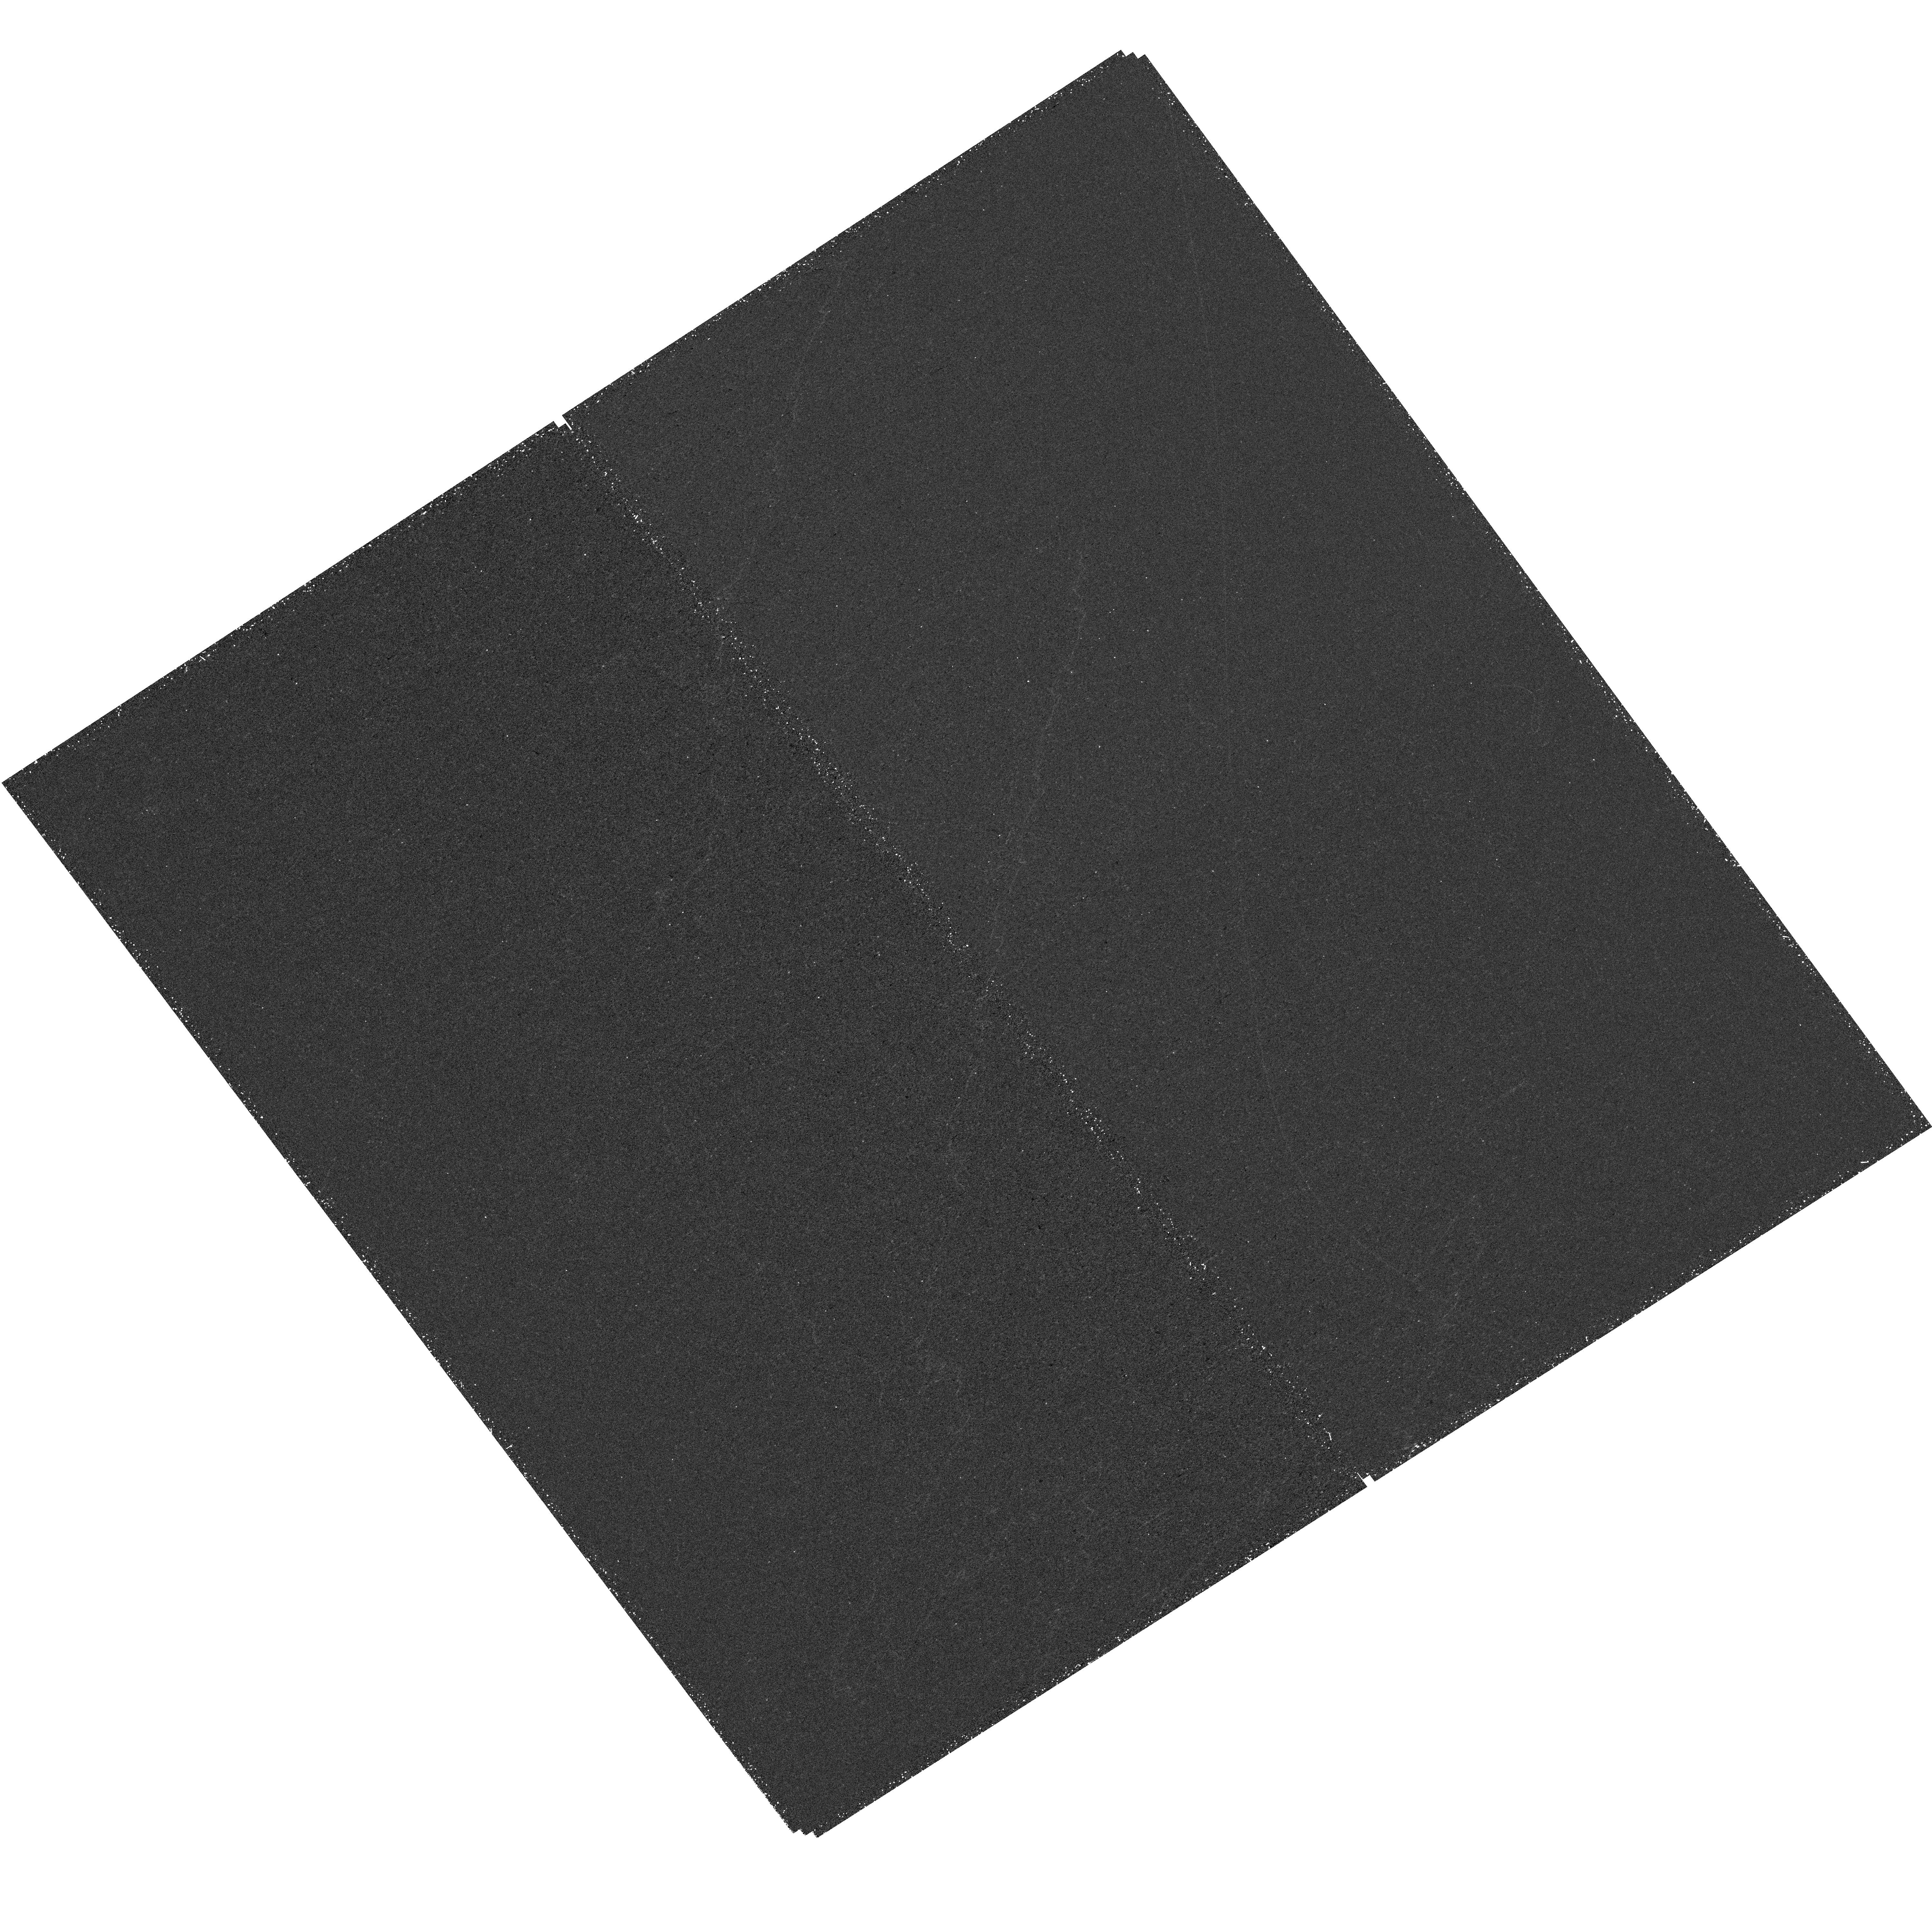
Target: J0006+2452
Instrument: WFC3/UVIS
Filter: F225W
Exposure: 1 h
Observation ID: hst_17424_01_wfc3_uvis_f225w_if8n01

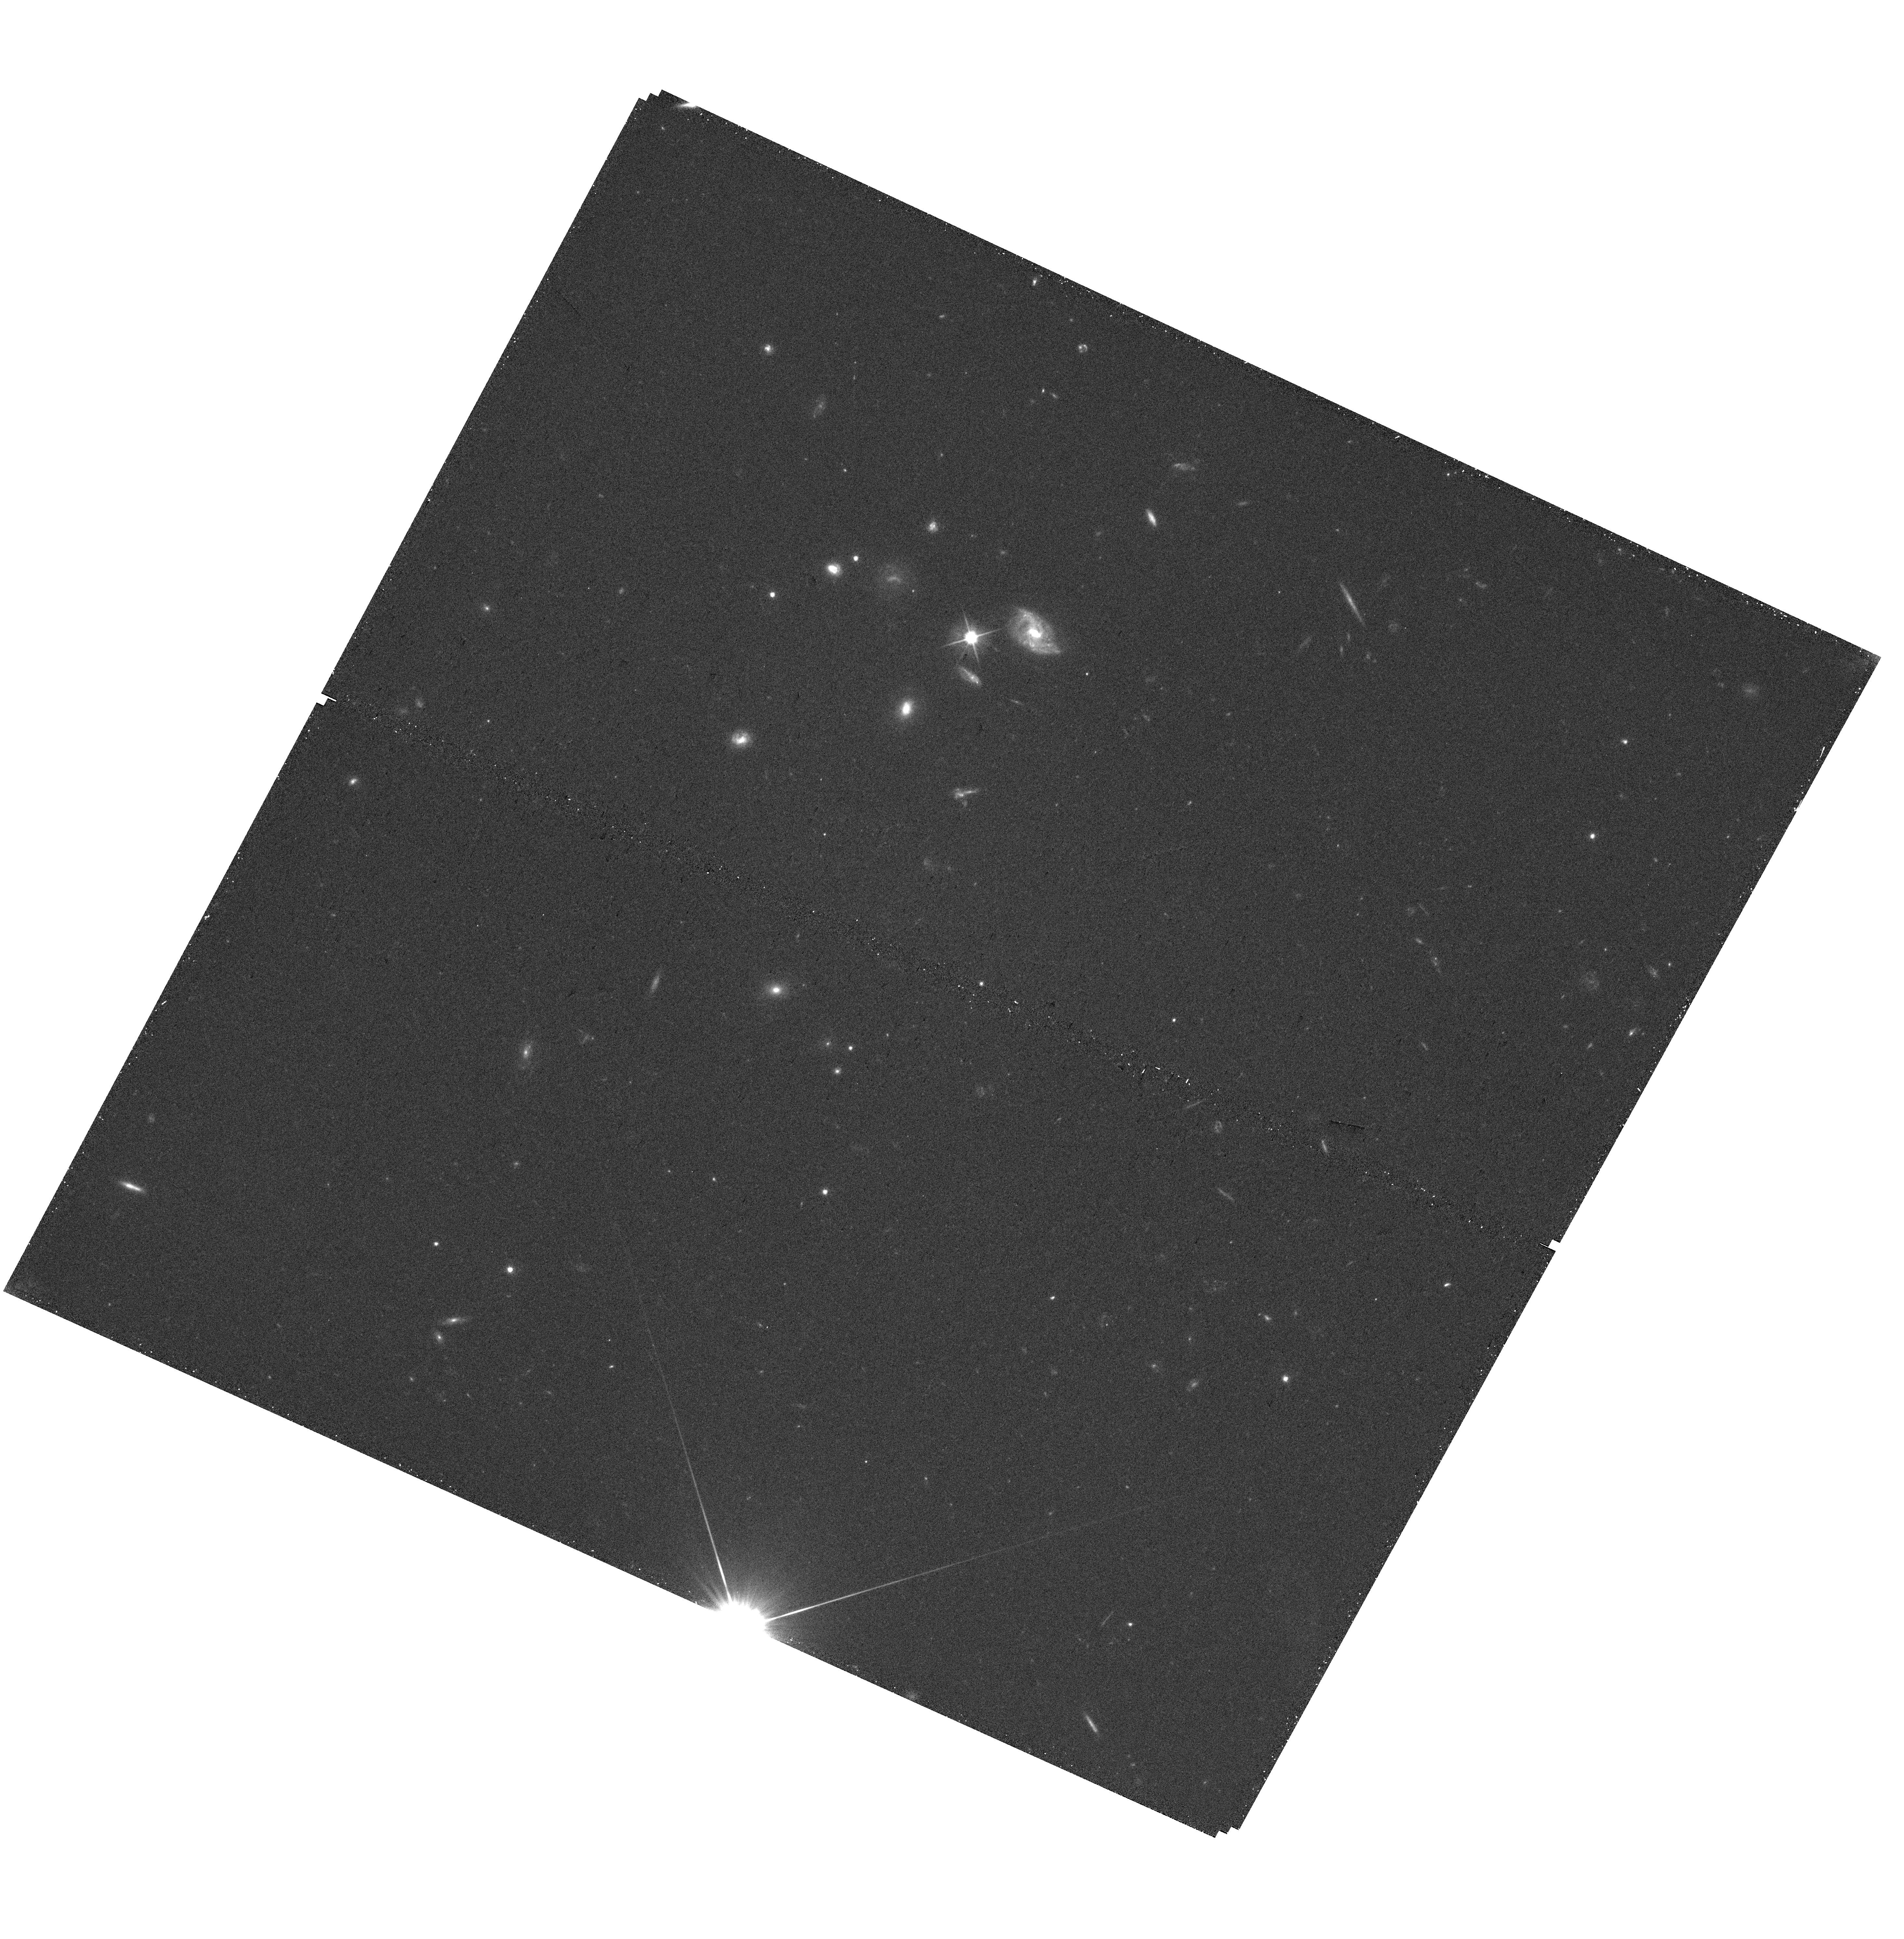
Target: J0950+0523
Instrument: WFC3/UVIS
Filter: F606W
Exposure: 18 min
Observation ID: hst_17424_05_wfc3_uvis_f606w_if8n05

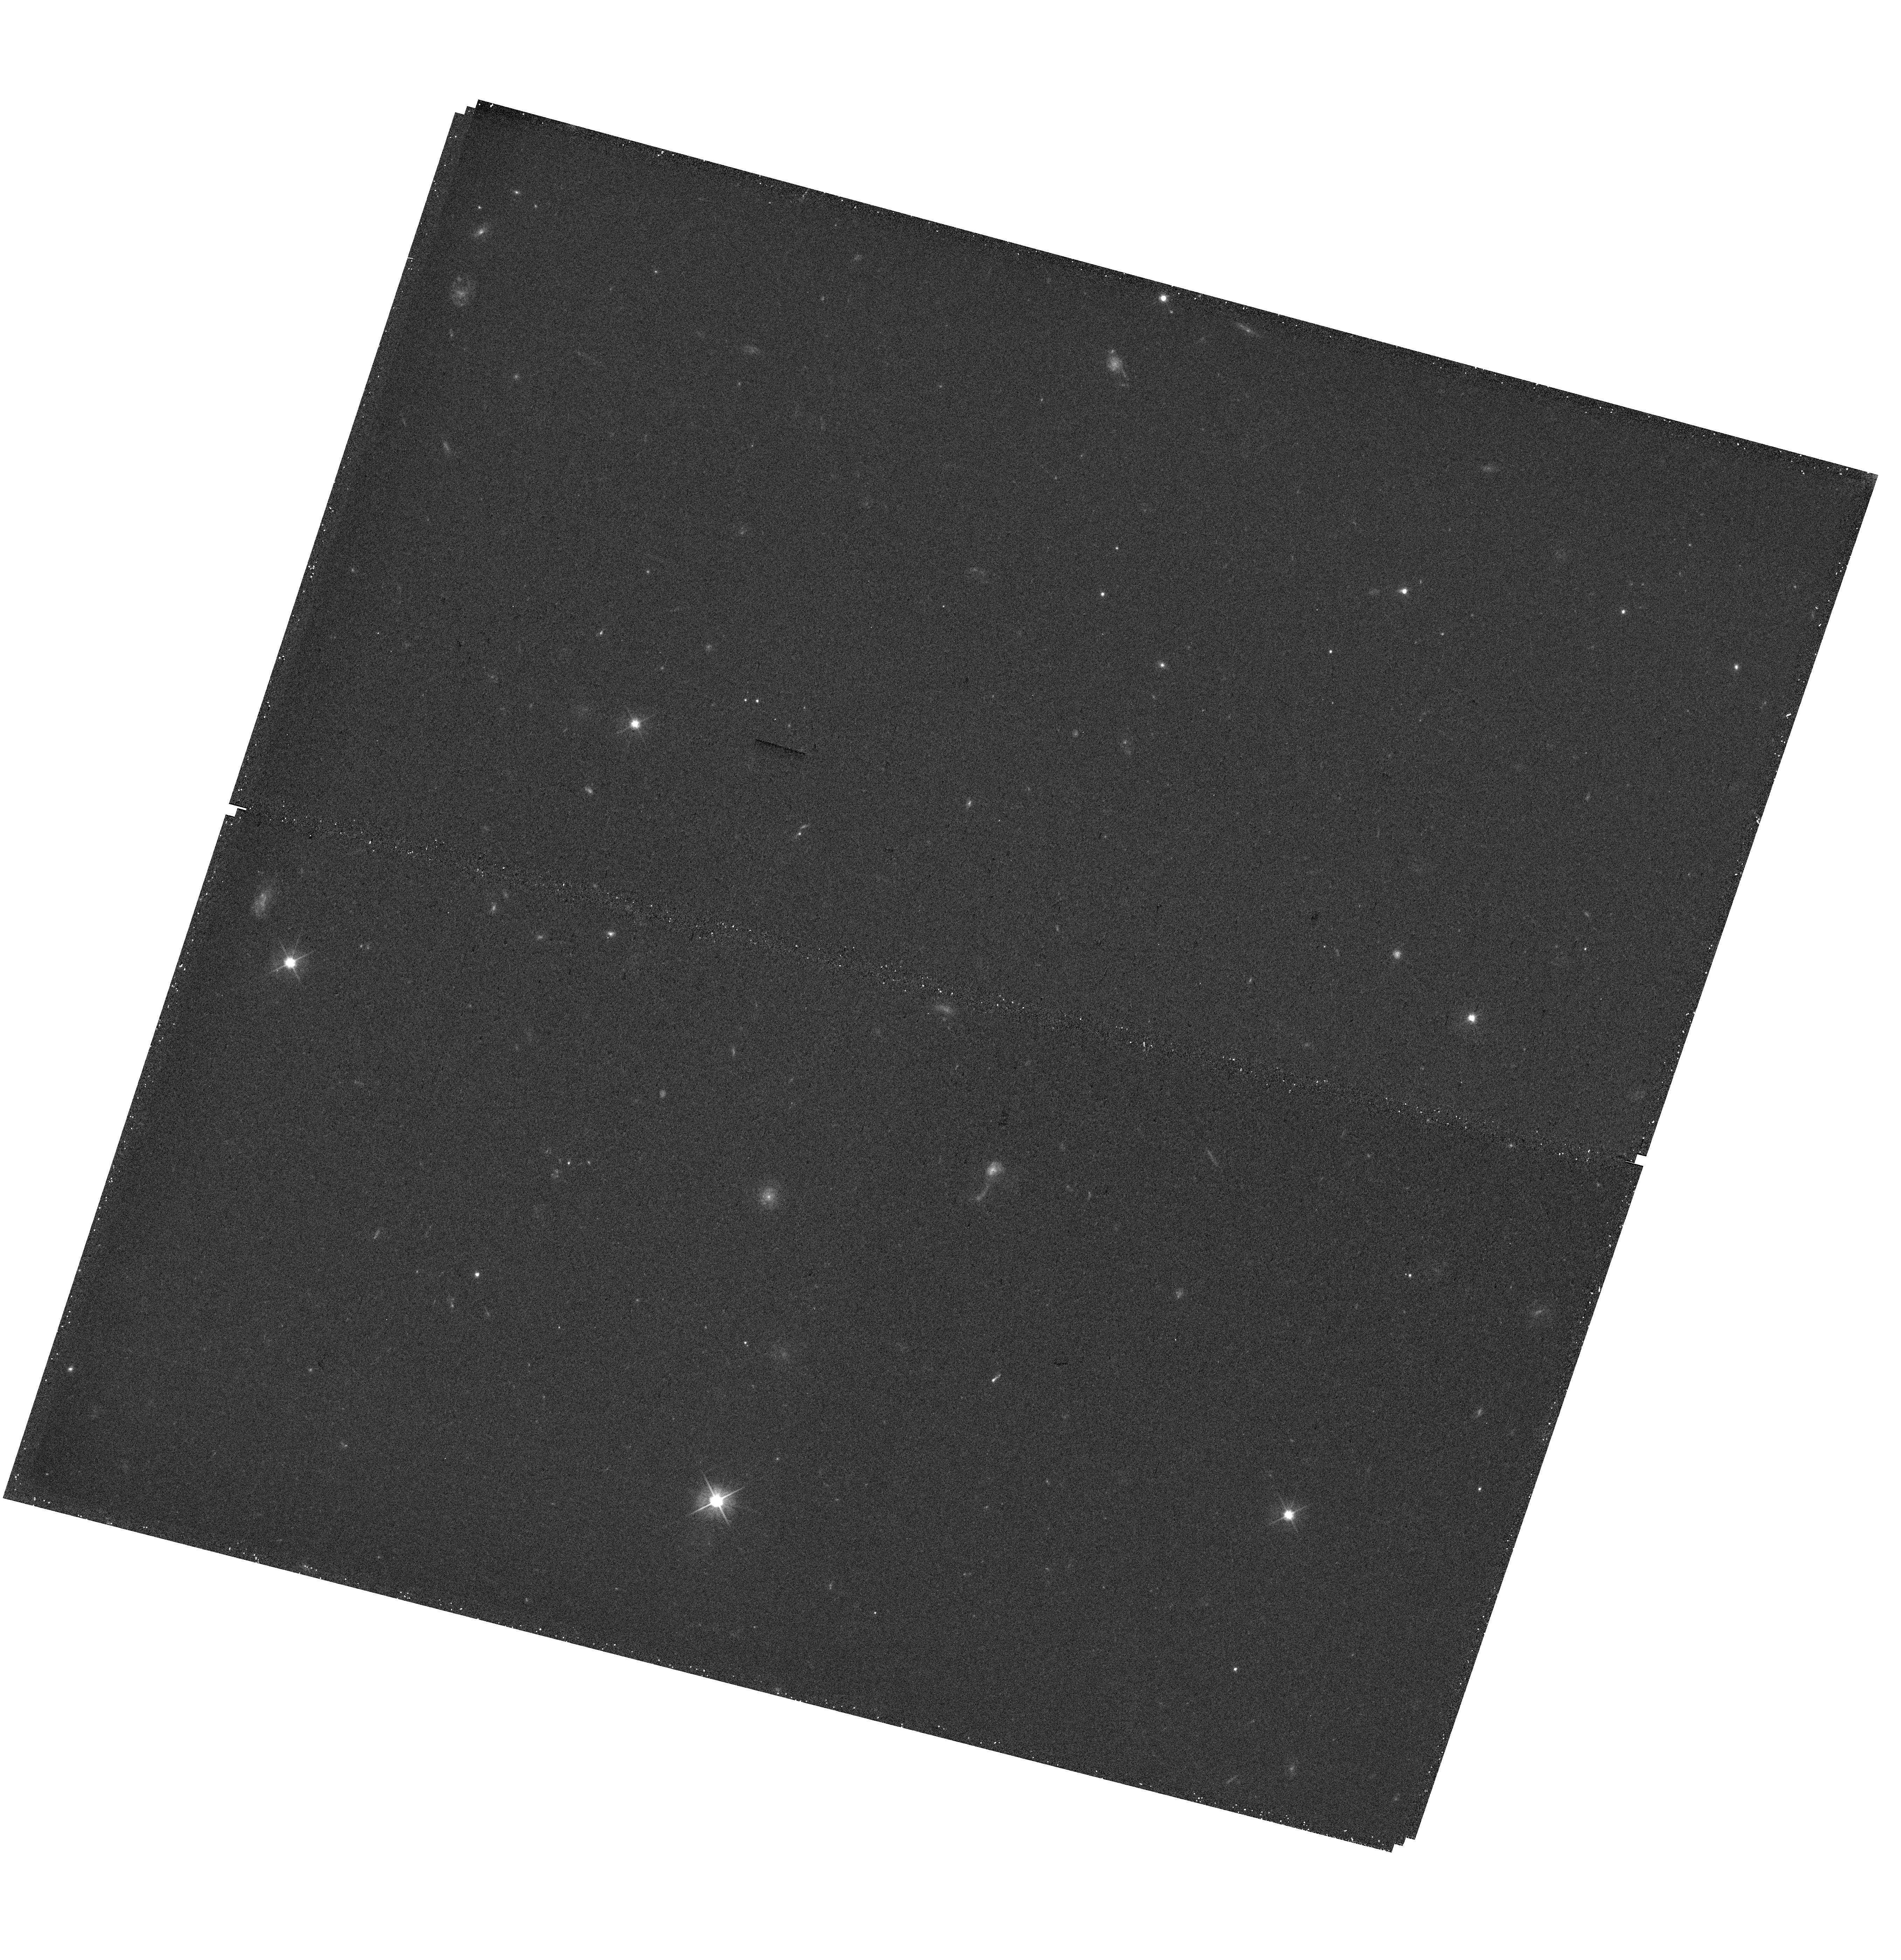
Target: J1249+1550
Instrument: WFC3/UVIS
Filter: F555W
Exposure: 17 min
Observation ID: hst_17424_08_wfc3_uvis_f555w_if8n08

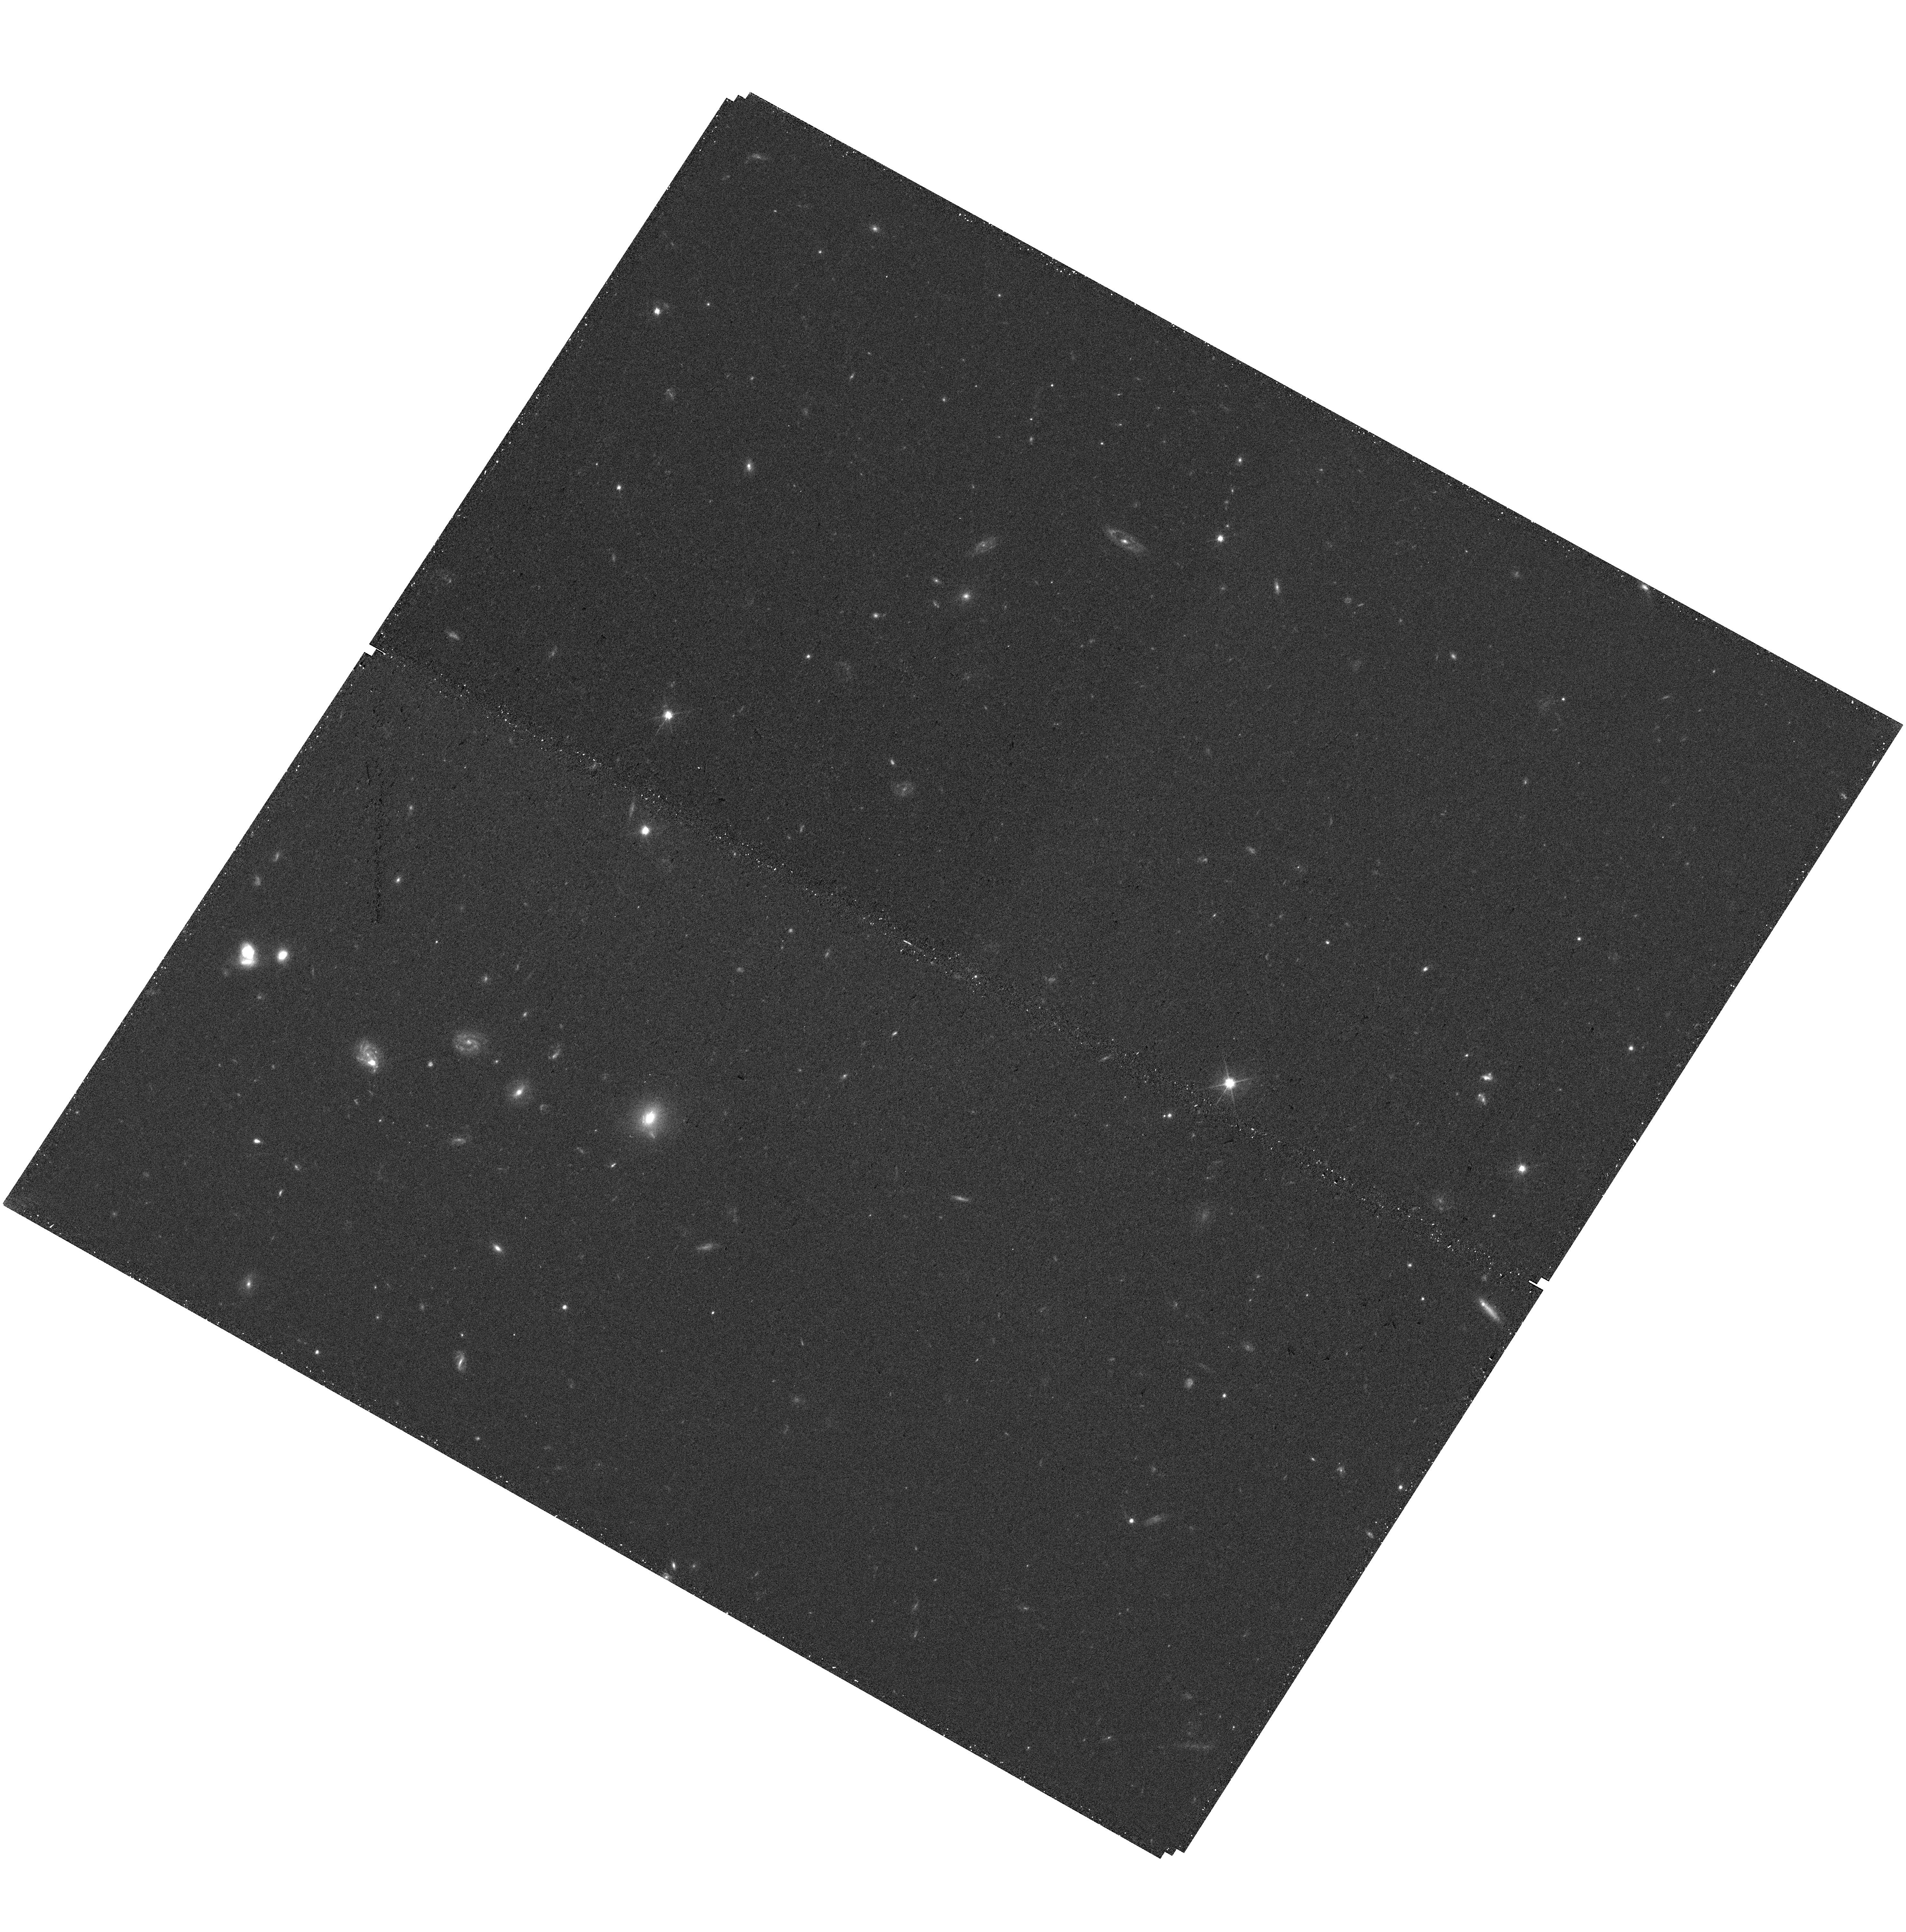
Target: J0850+1549
Instrument: WFC3/UVIS
Filter: F606W
Exposure: 18 min
Observation ID: hst_17424_04_wfc3_uvis_f606w_if8n04

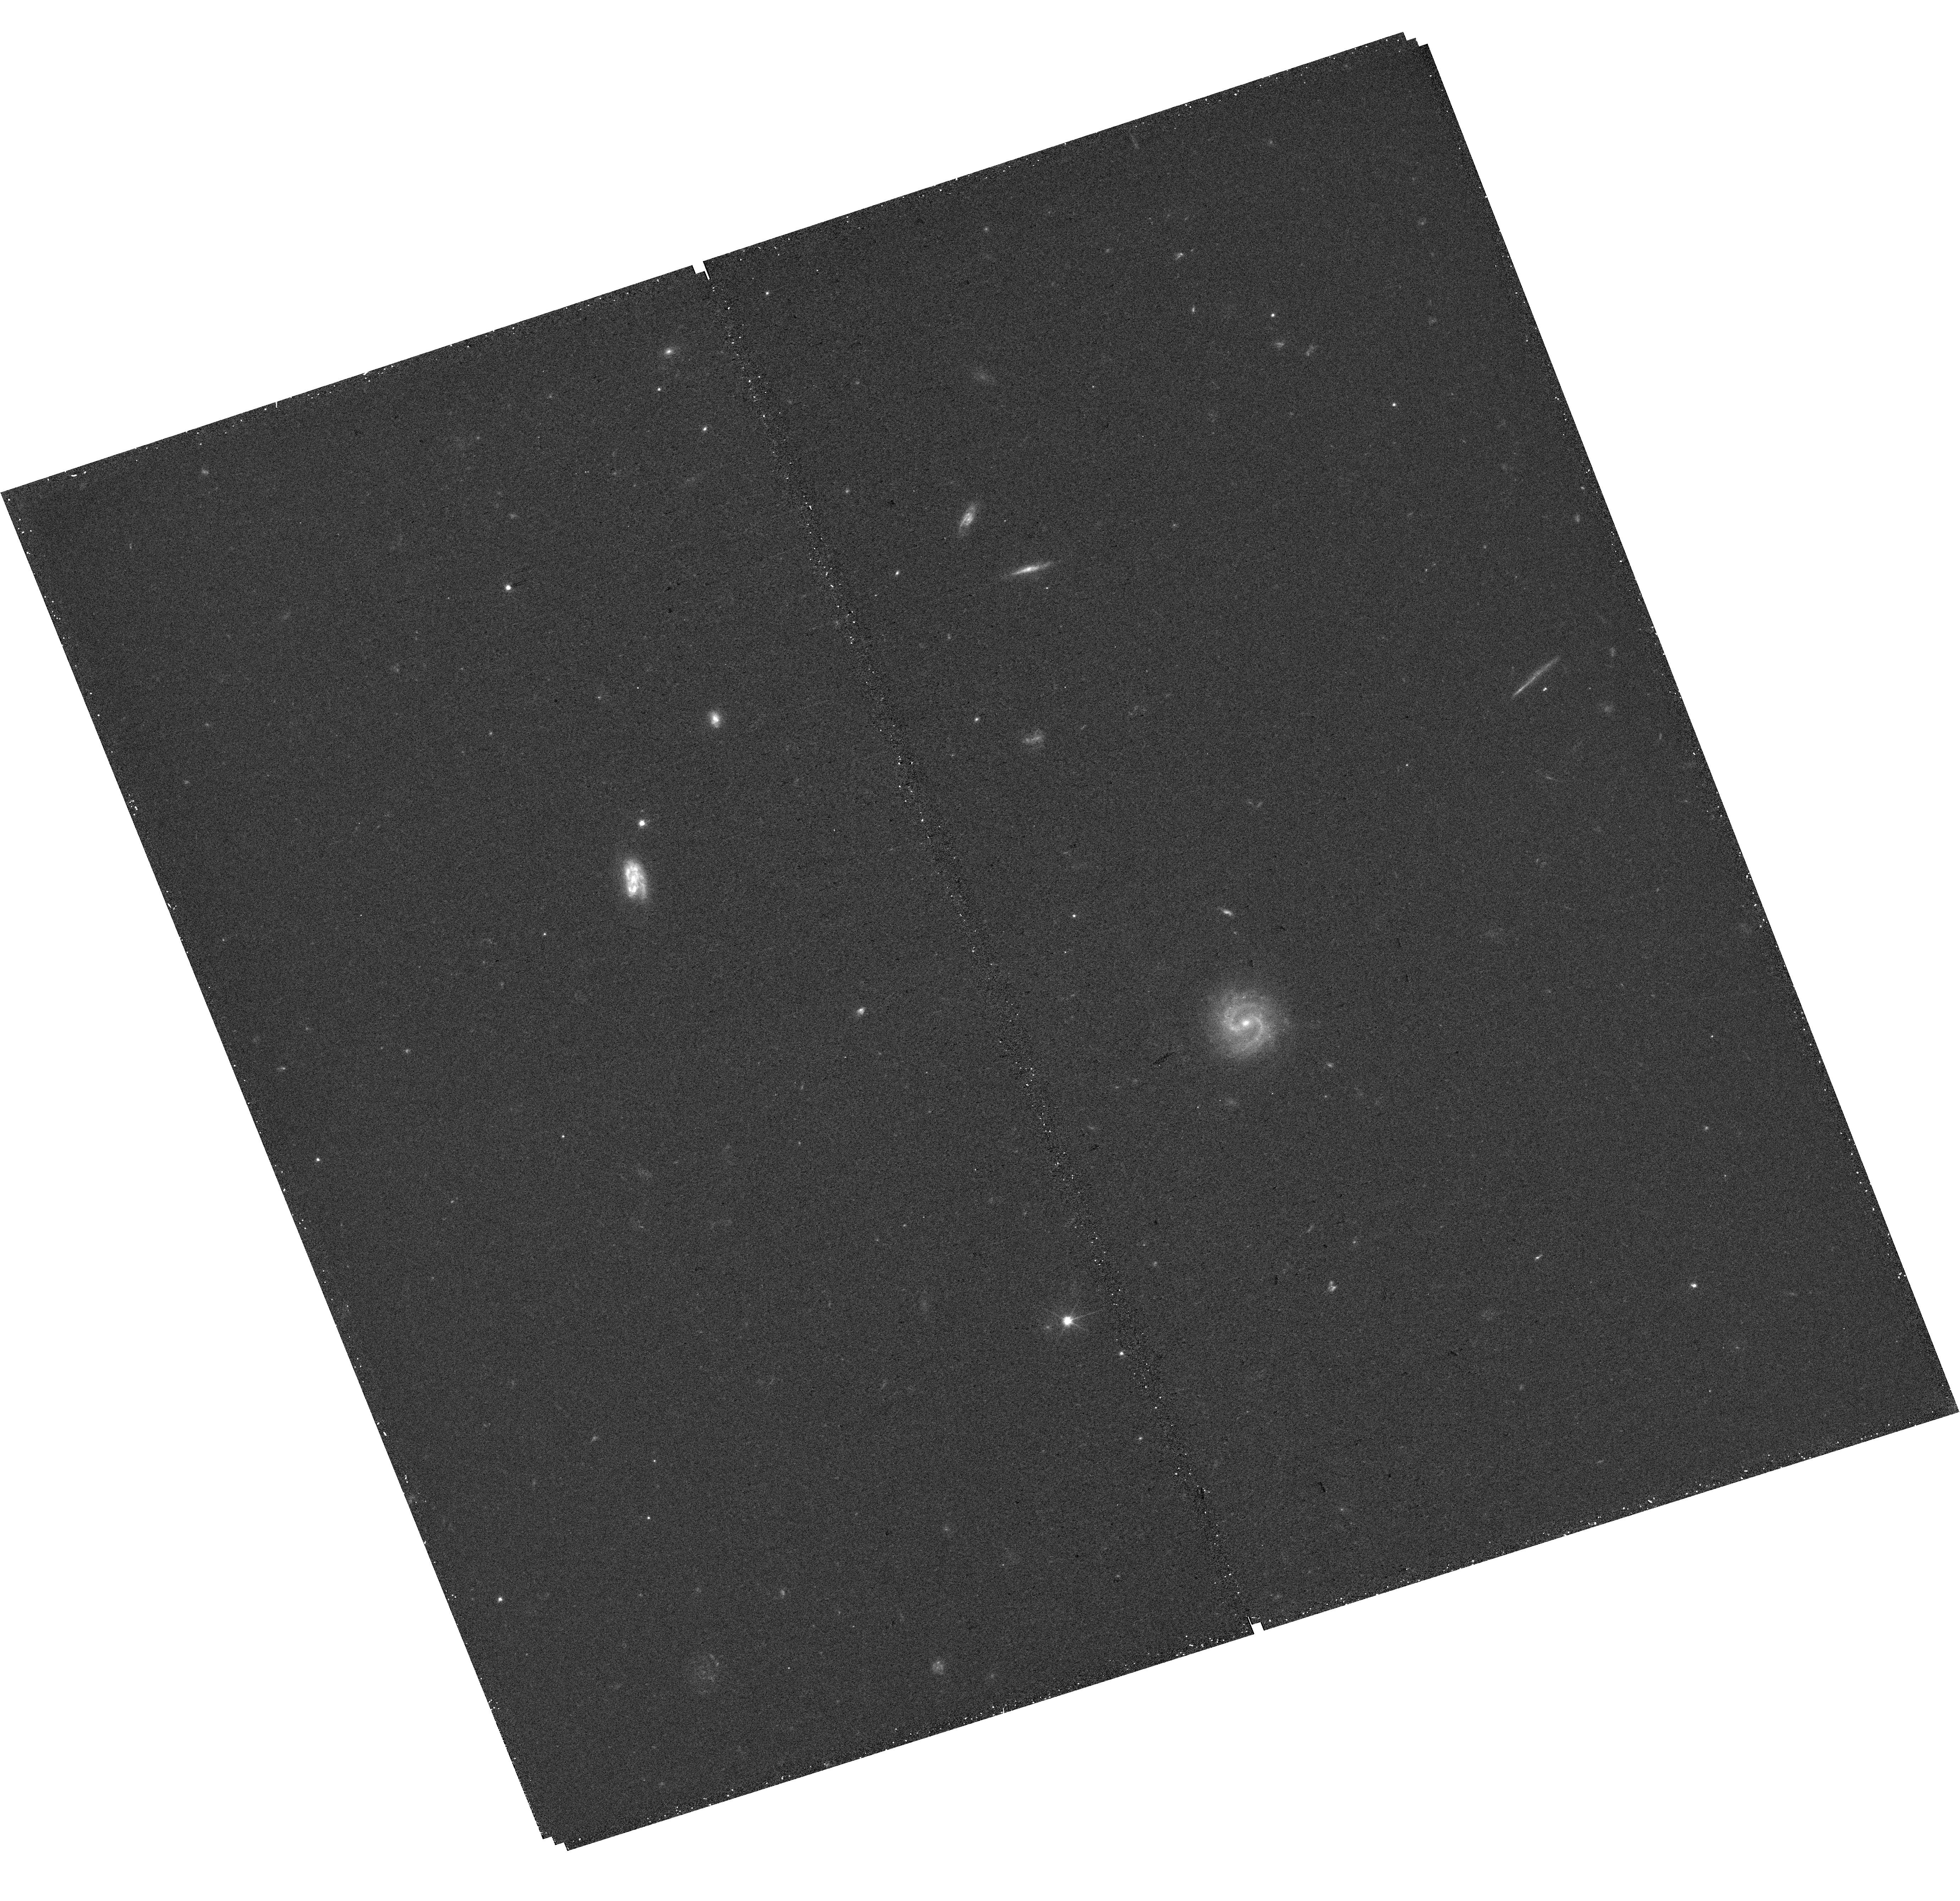
Target: J1415+2036
Instrument: WFC3/UVIS
Filter: F555W
Exposure: 17 min
Observation ID: hst_17424_09_wfc3_uvis_f555w_if8n09

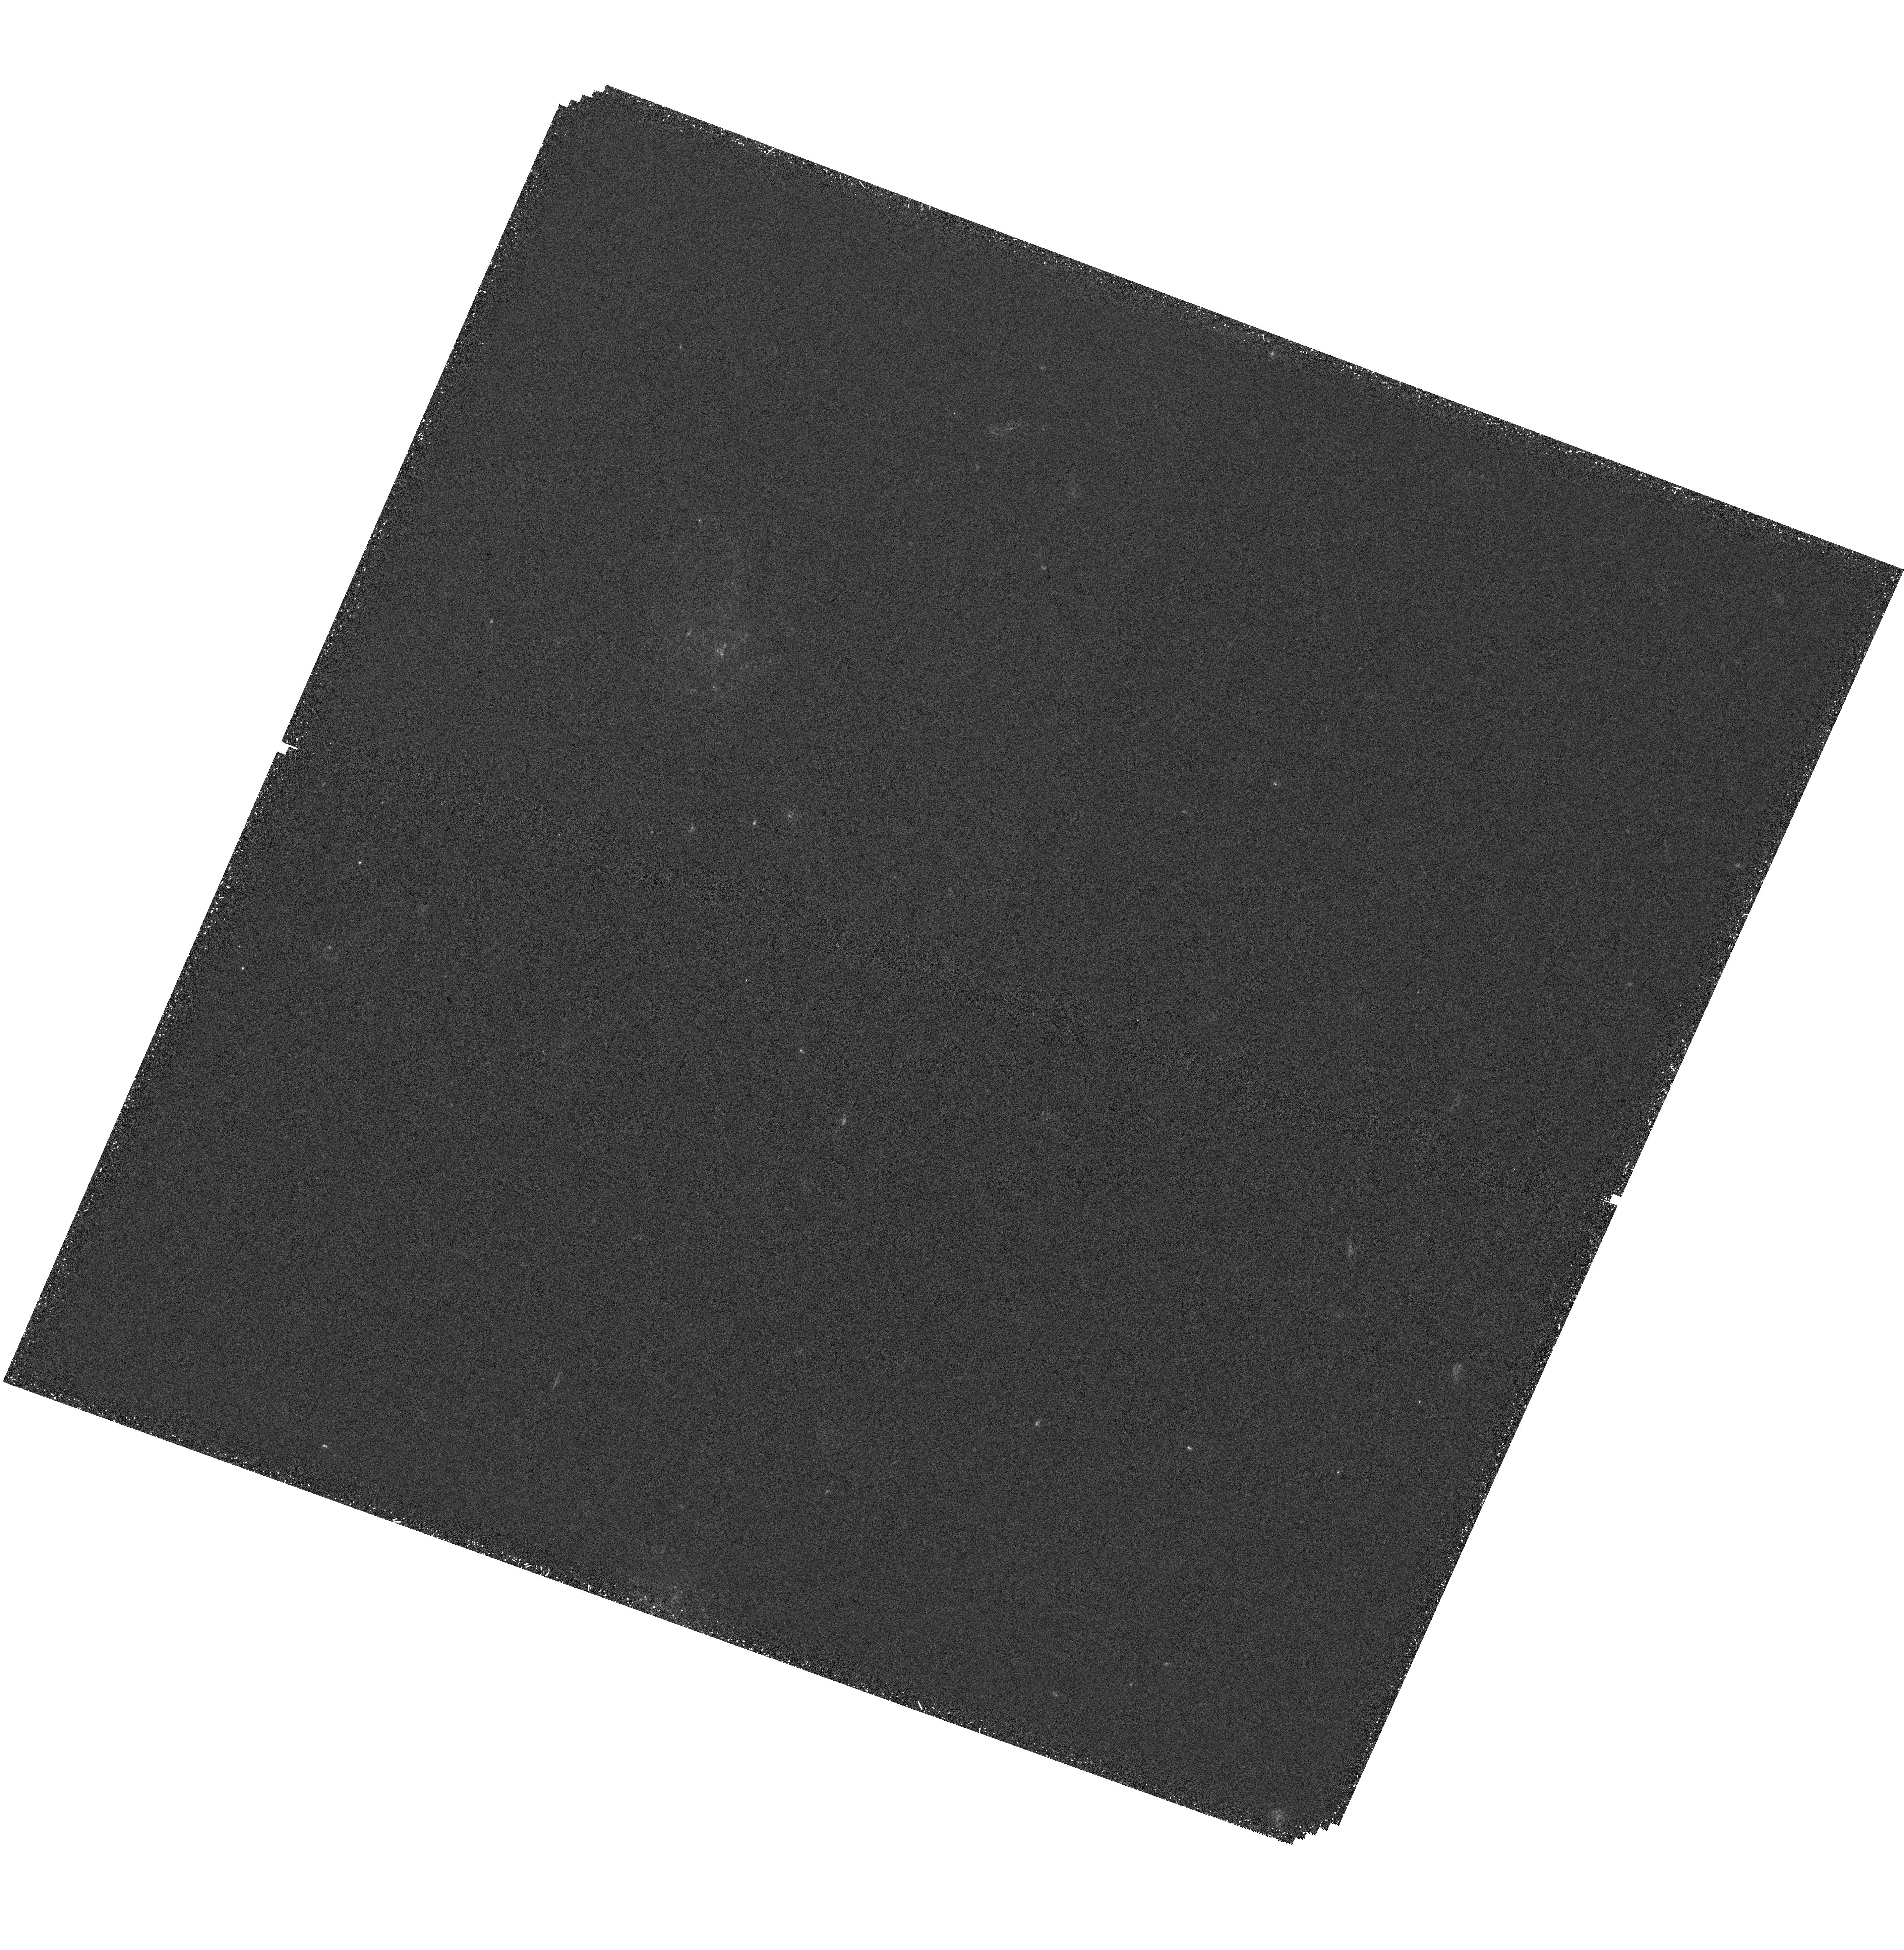
Target: J1220-0051
Instrument: WFC3/UVIS
Filter: F275W
Exposure: 1.7 h
Observation ID: hst_17424_07_wfc3_uvis_f275w_if8n07

High-resolution imaging of the ionizing and non-ionizing radiation of extreme starbursts at z~2.4 (PI: Marques-Chaves, Rui)

We used to think that cosmic reionization was likely dominated by faint, widely-distributed galaxies until recent results have shown that UV-bright galaxies i) are among the most powerful ionizing sources known, and ii) they appear to be much more numerous than previously thought at the Epoch of Reionization (EoR). These results are enigmatic, however, may completely change our understanding of the nature of very UV-bright galaxies and the potential role these sources play in cosmic reionization. This proposal aims to probe the nature of extremely UV-bright galaxies and the mode of escape of ionizing photons. Here we request high-resolution HST imaging of a representative sample of nine very UV-bright star-forming galaxies at z=2.3-2.5, possibly analogs of EoR bright sources recently uncovered with JWST and HST. These are extremely young (<10Myr), powerful, and very efficient starbursts, showing already hint at very high Lyman continuum (LyC) escape from available high-resolution and high S/N continuum spectra covering Ly-alpha to H-alpha. WFC3/UVIS imaging will probe the ionizing (~750A) and non-ionizing (~1600A) radiation at similar spatial scales (down to ~500pc) to test the LyC escape in these exceptional sources, including very efficient modes of production and escape of ionizing photons, and provide the first high-resolution studies of their morphologies. The requested observations will thus uncover some of the most important, but still open questions raised by these UV-bright sources, including those related to their origin and nature, and their potential role in cosmic reionization.